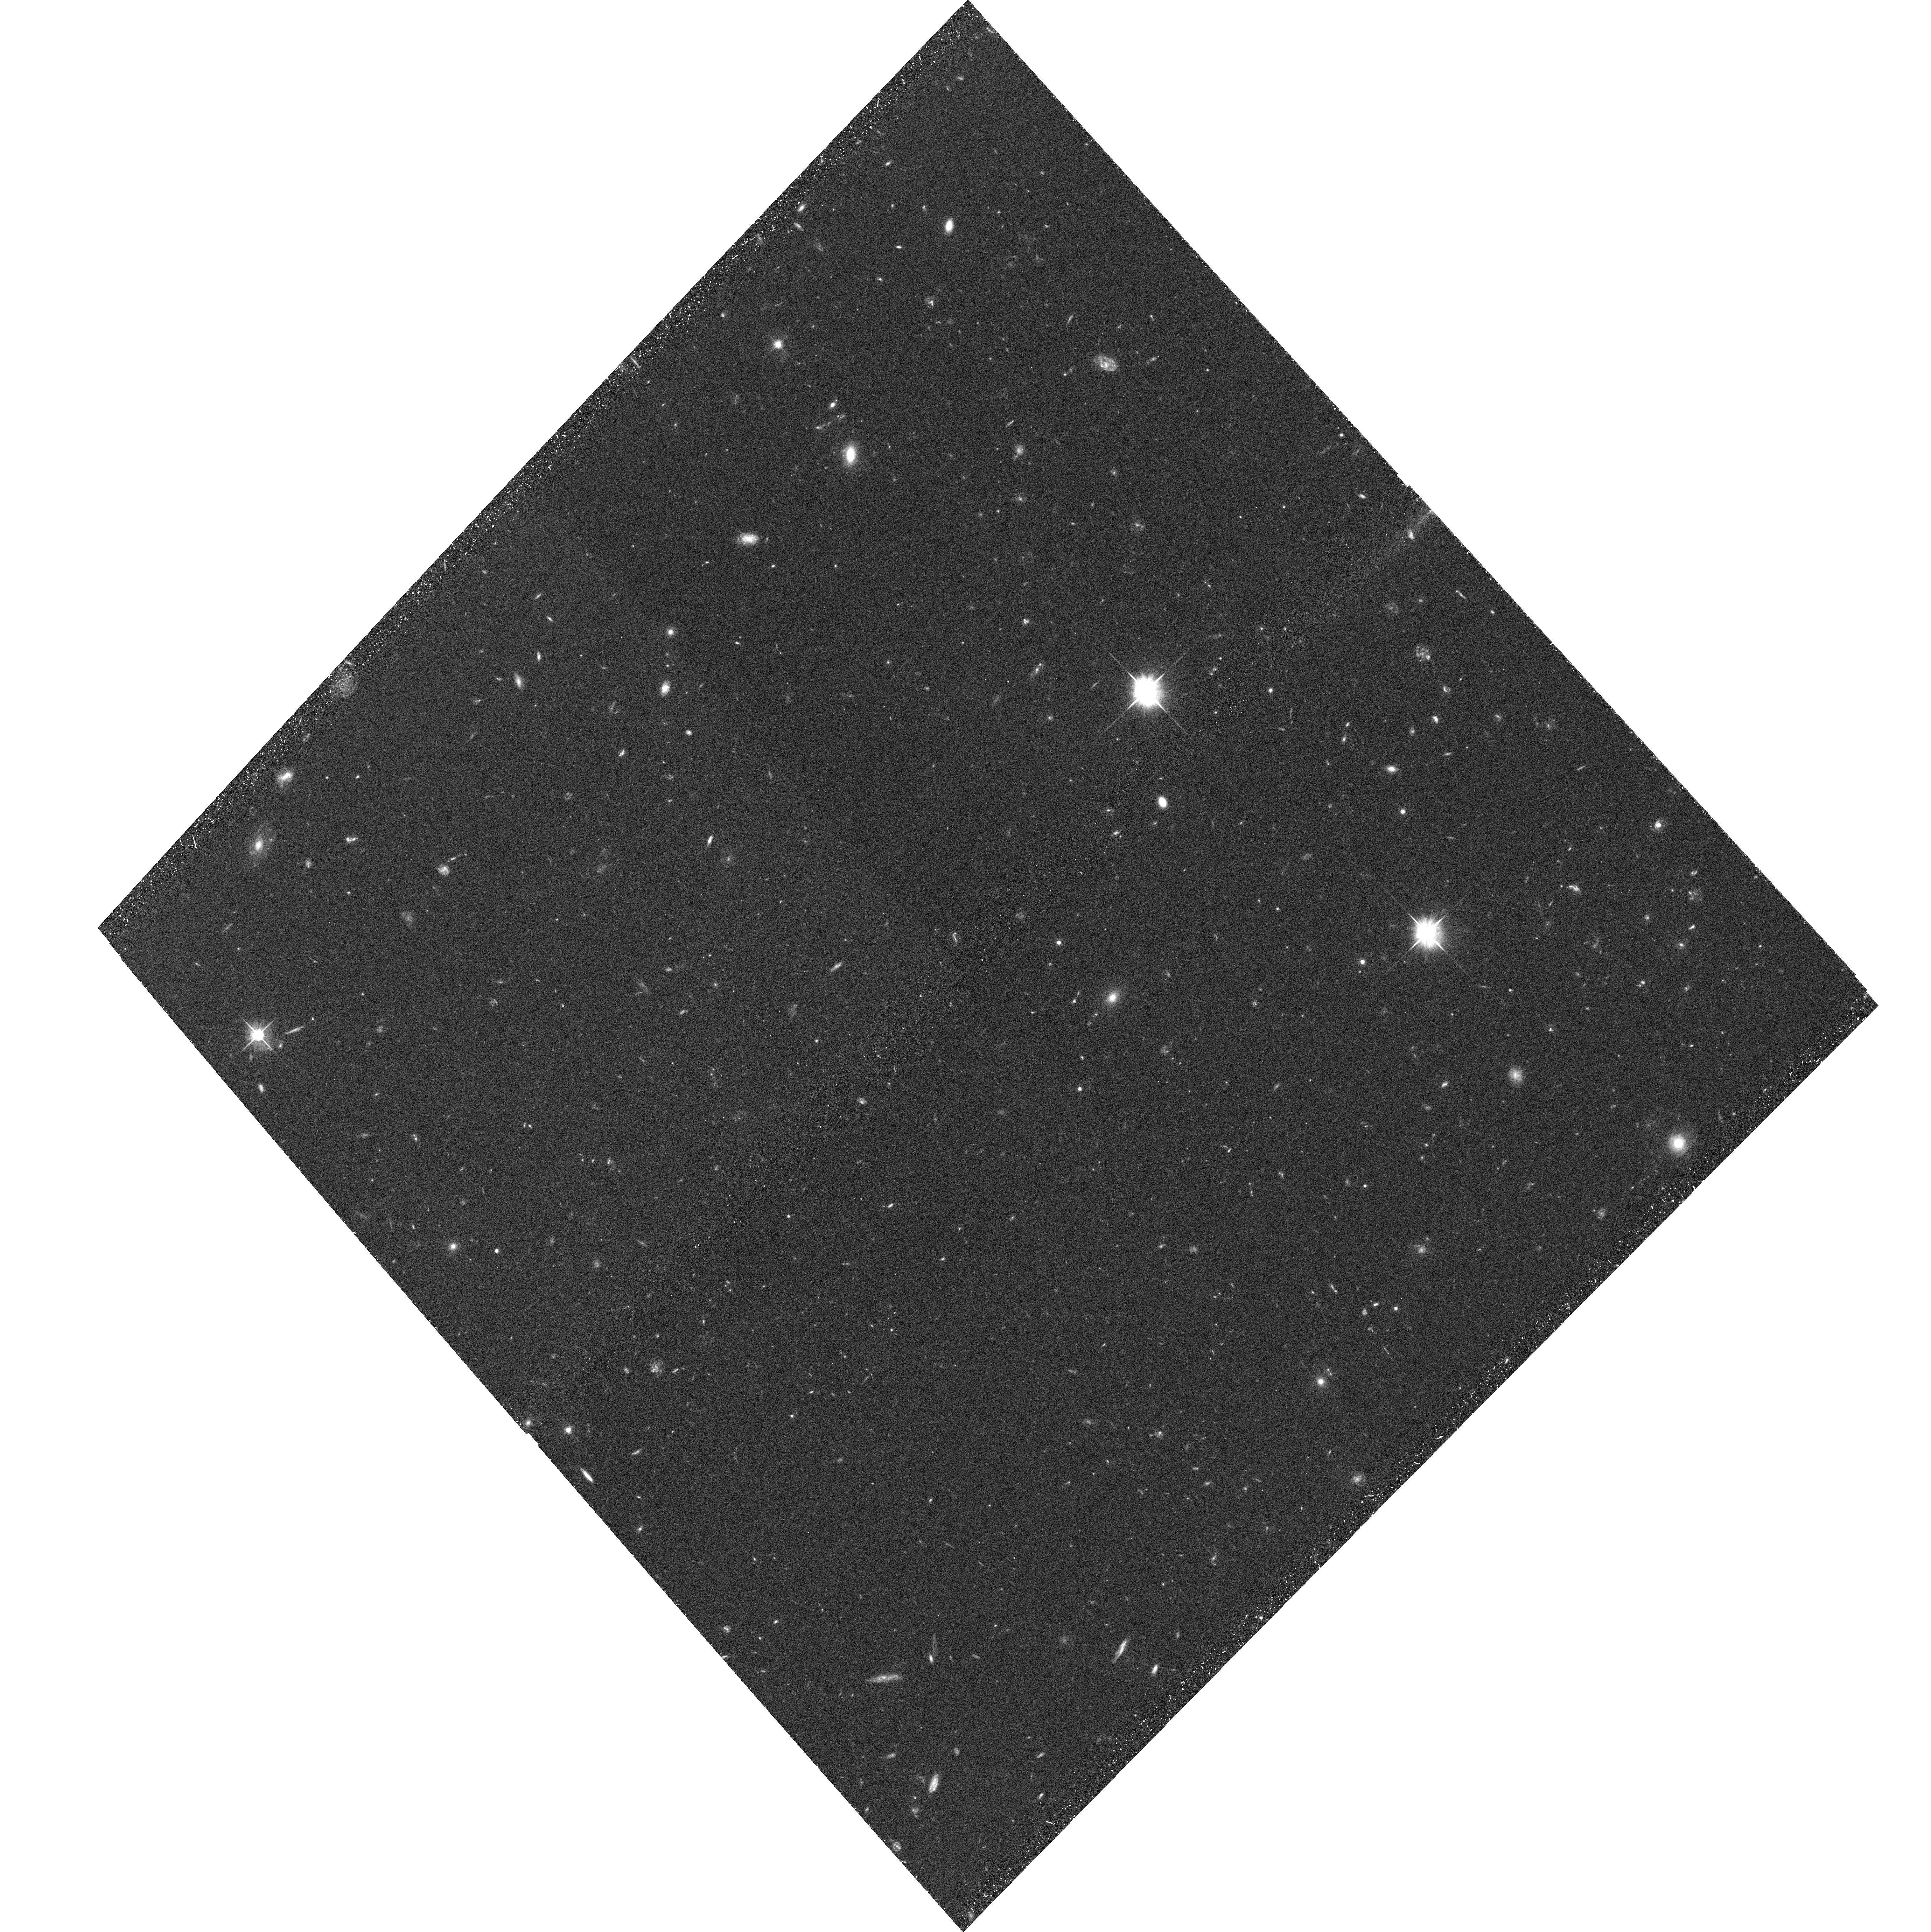
Target: GAL-CLUS-015245-135737-POS02
Instrument: ACS/WFC
Filter: F606W
Exposure: 37 min
Observation ID: hst_10326_02_acs_wfc_f606w_j90y02

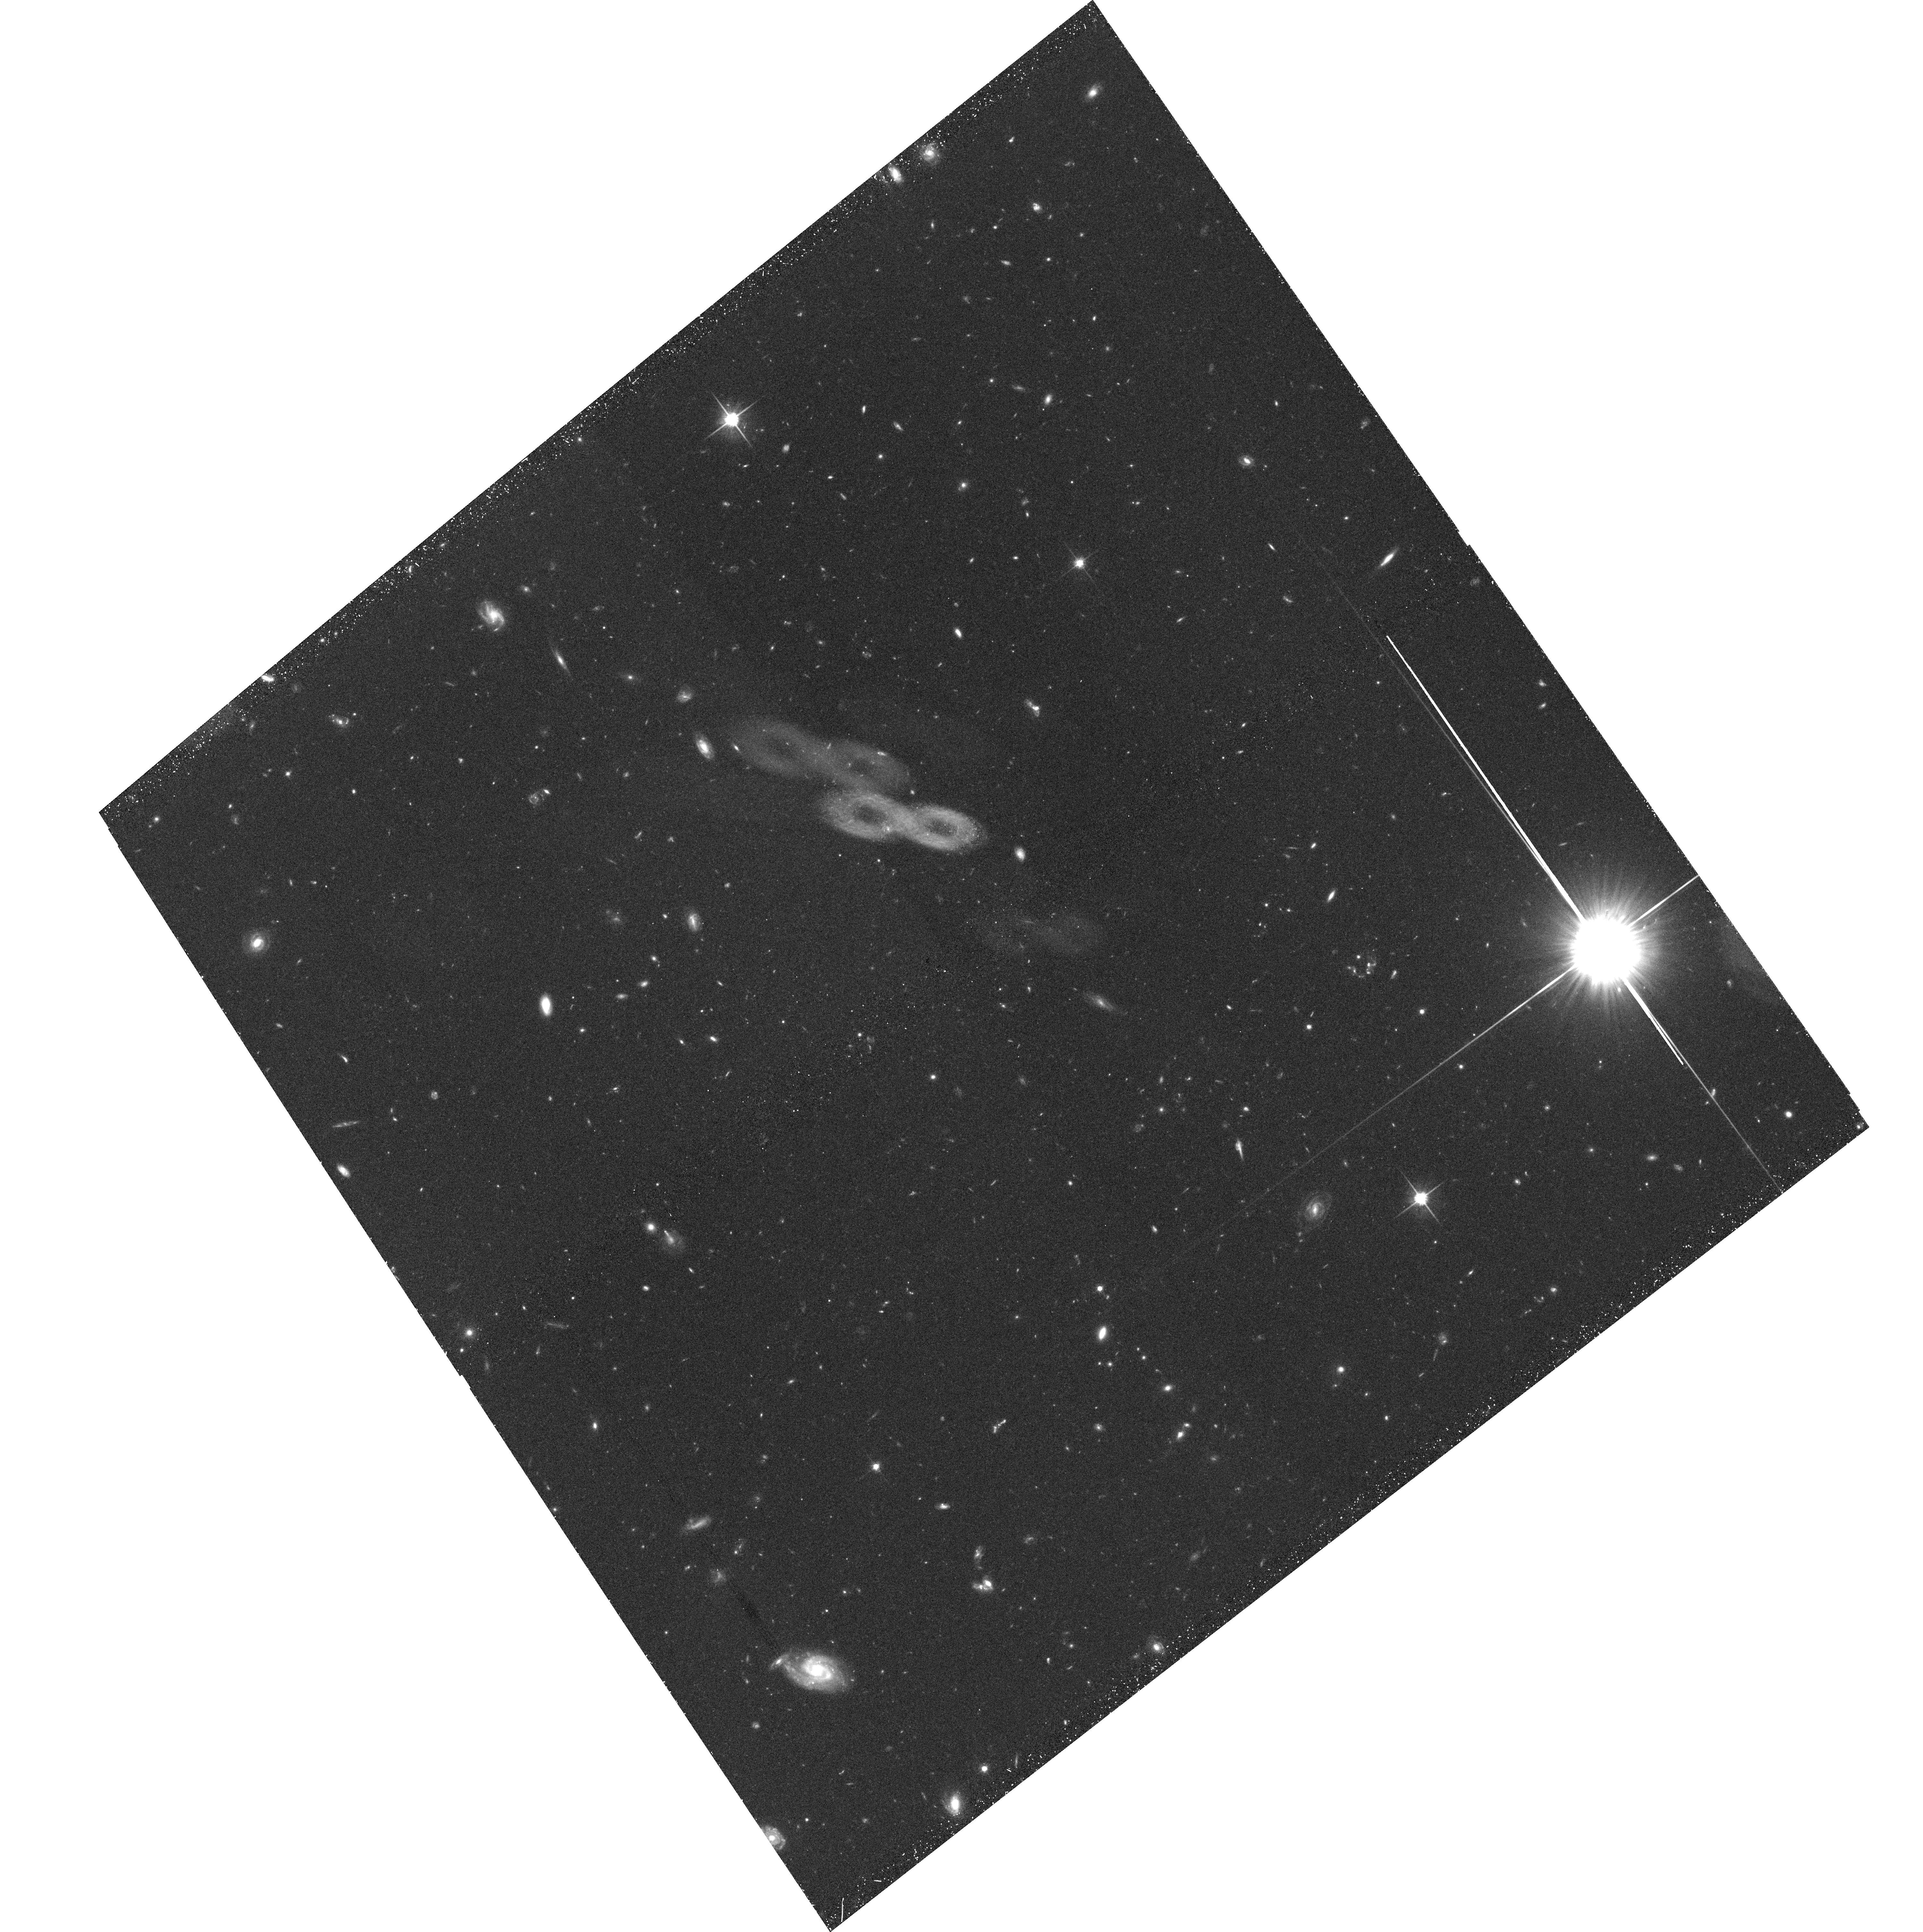
Target: GAL-CLUS-015245-135737-POS06
Instrument: ACS/WFC
Filter: F814W
Exposure: 38 min
Observation ID: hst_10326_06_acs_wfc_f814w_j90y06

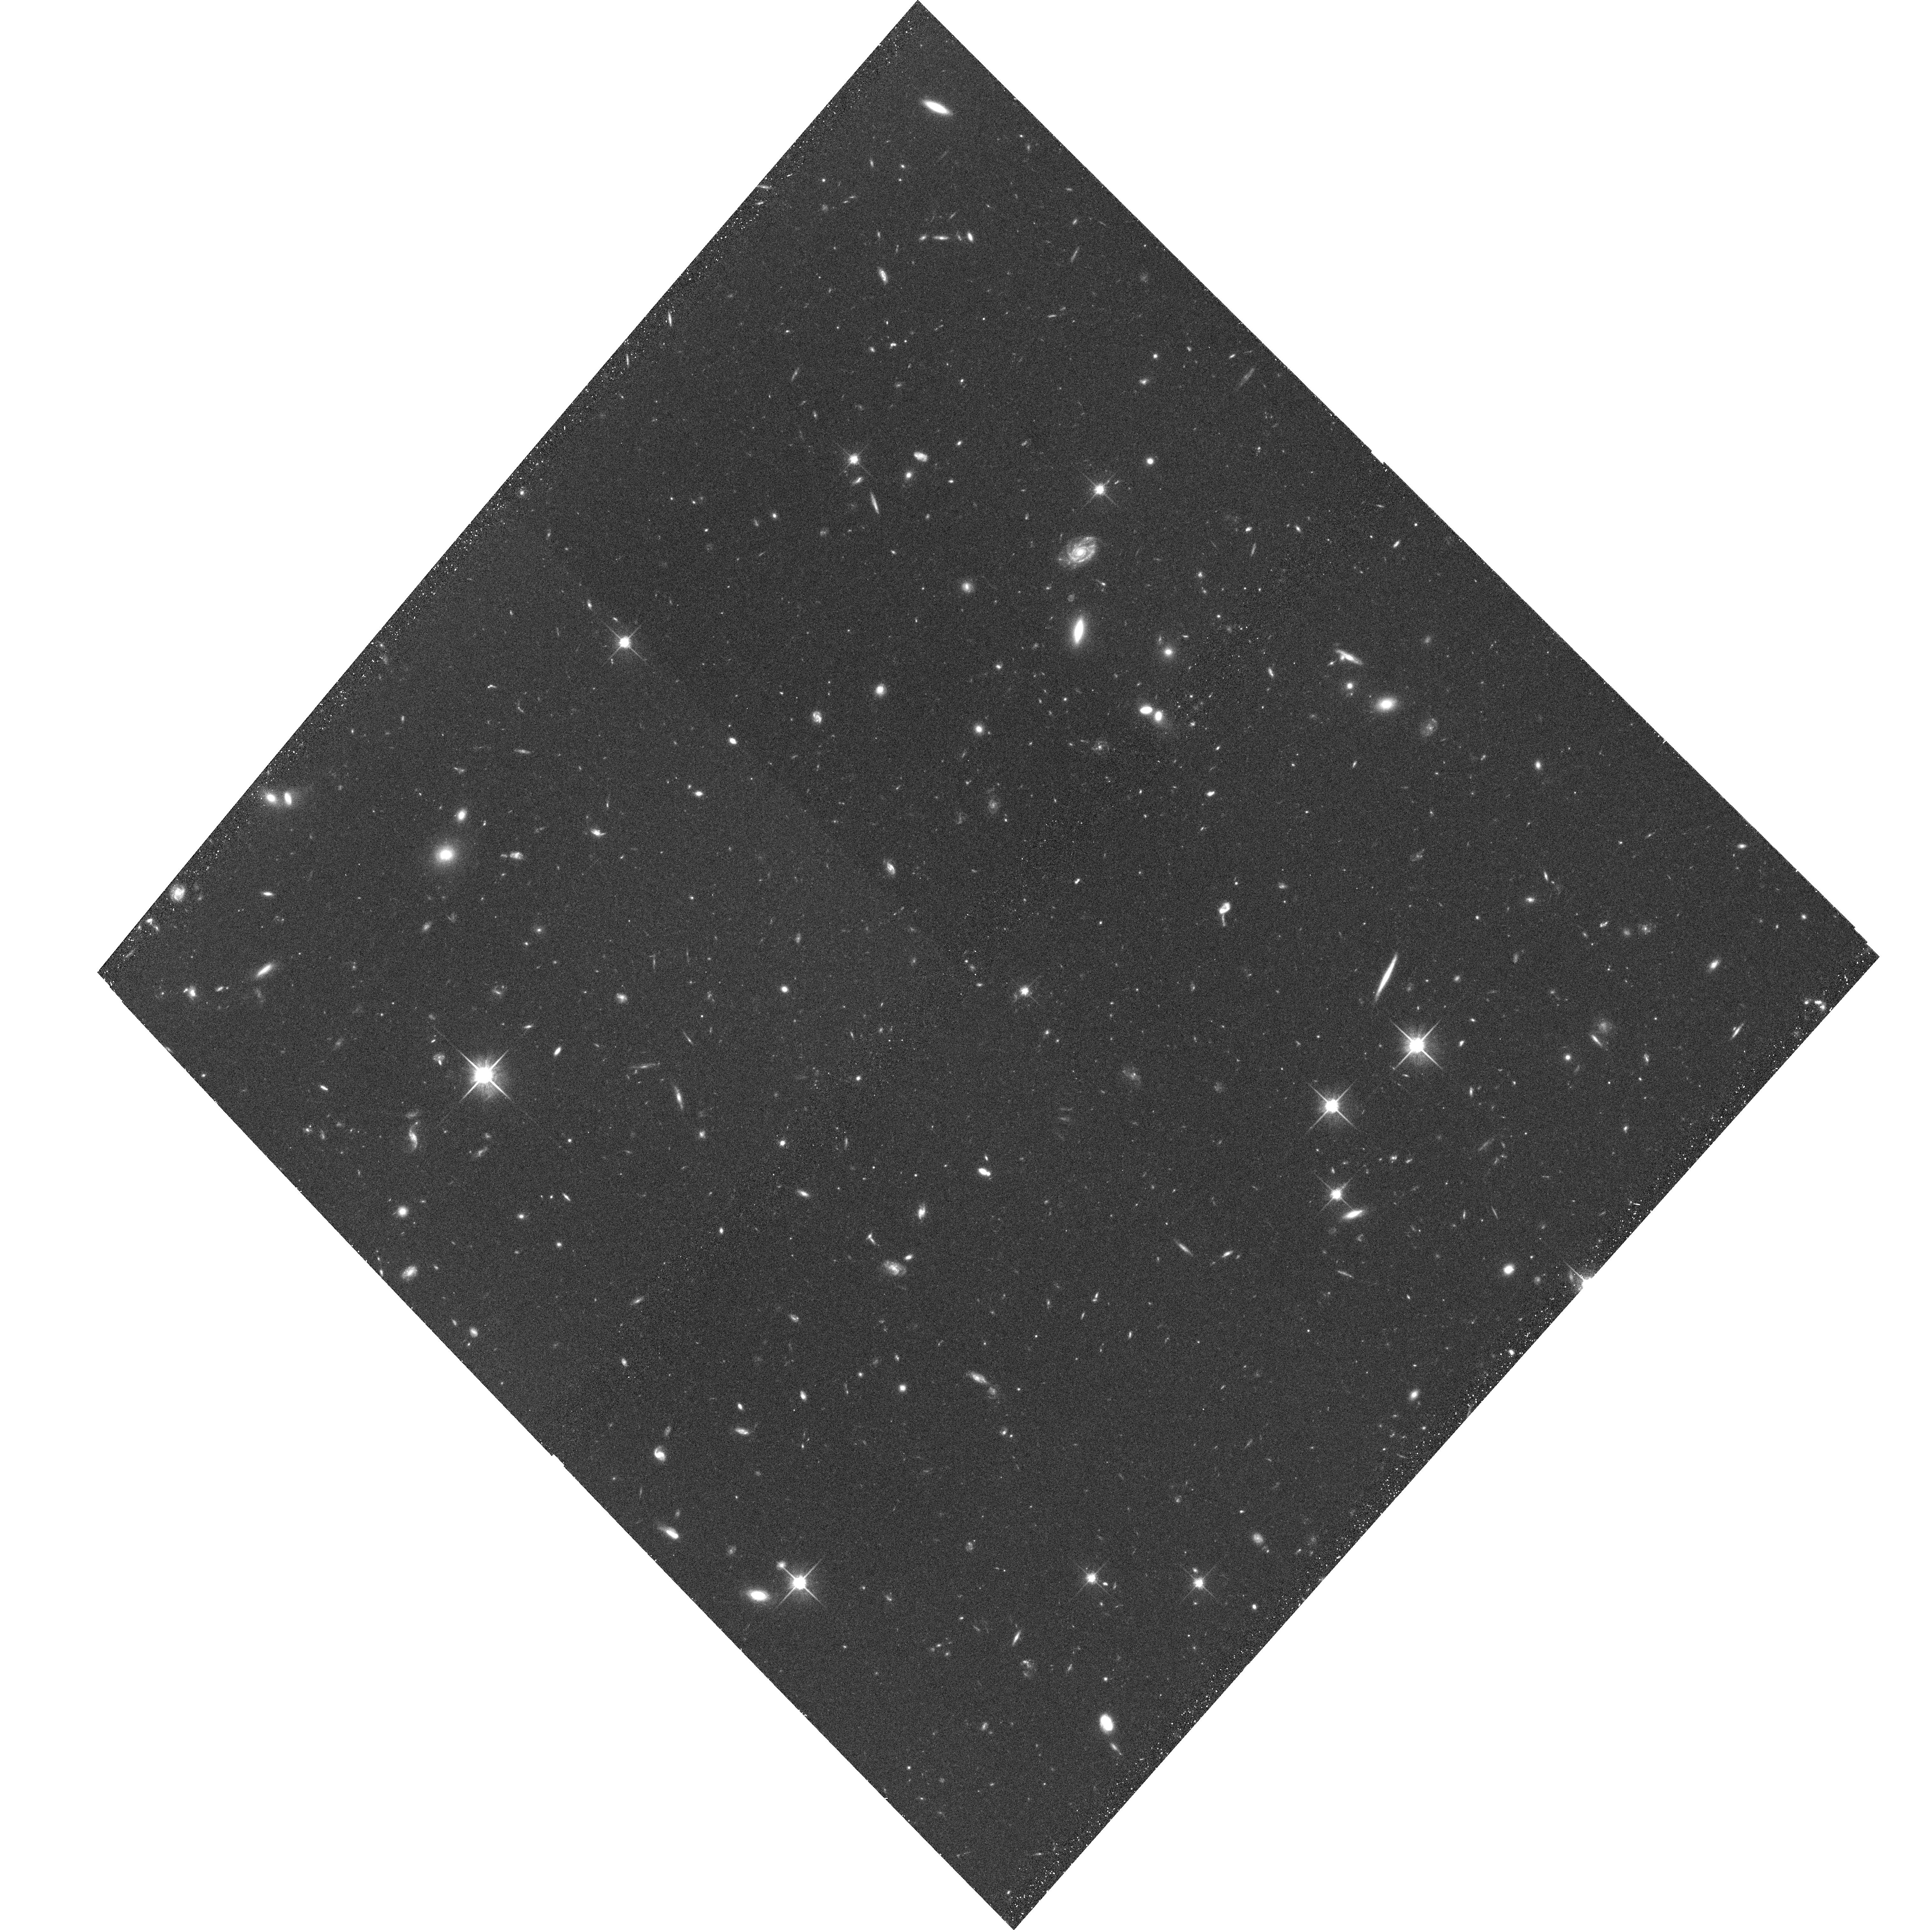
Target: GAL-CLUS-015245-135737-POS07
Instrument: ACS/WFC
Filter: F814W
Exposure: 38 min
Observation ID: hst_10326_07_acs_wfc_f814w_j90y07

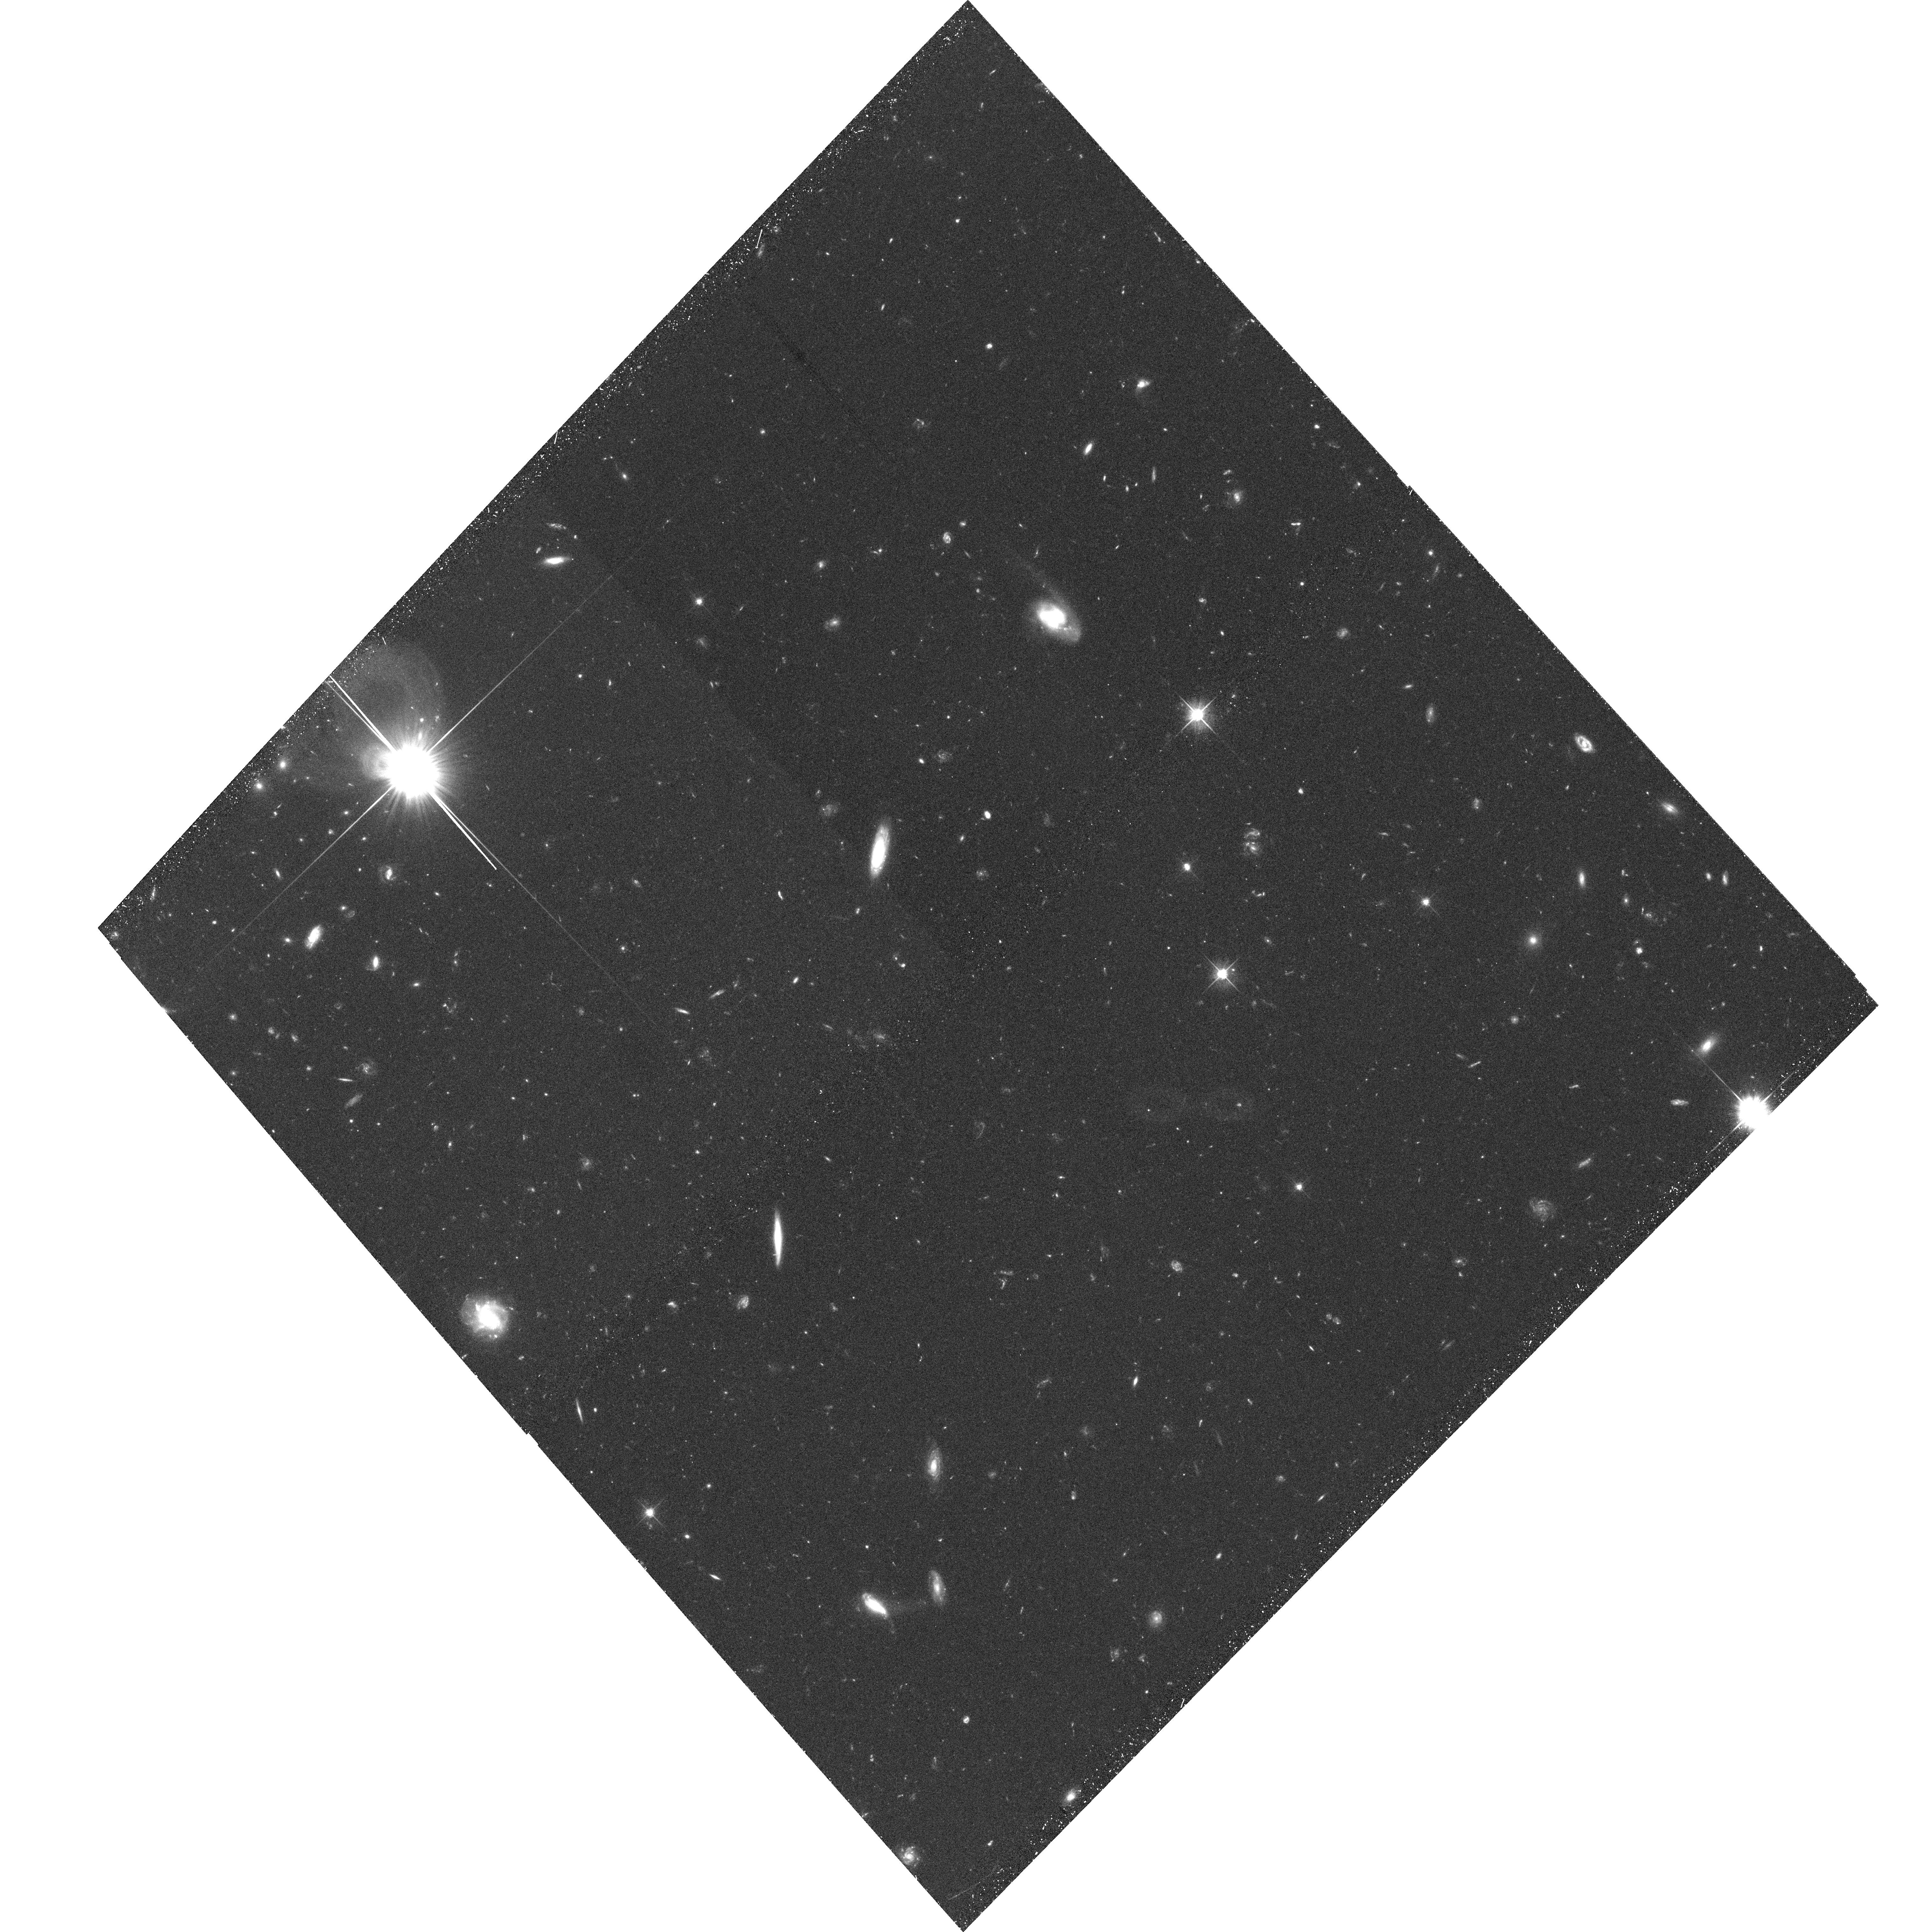
Target: GAL-CLUS-015245-135737-POS04
Instrument: ACS/WFC
Filter: F606W
Exposure: 37 min
Observation ID: hst_10326_04_acs_wfc_f606w_j90y04

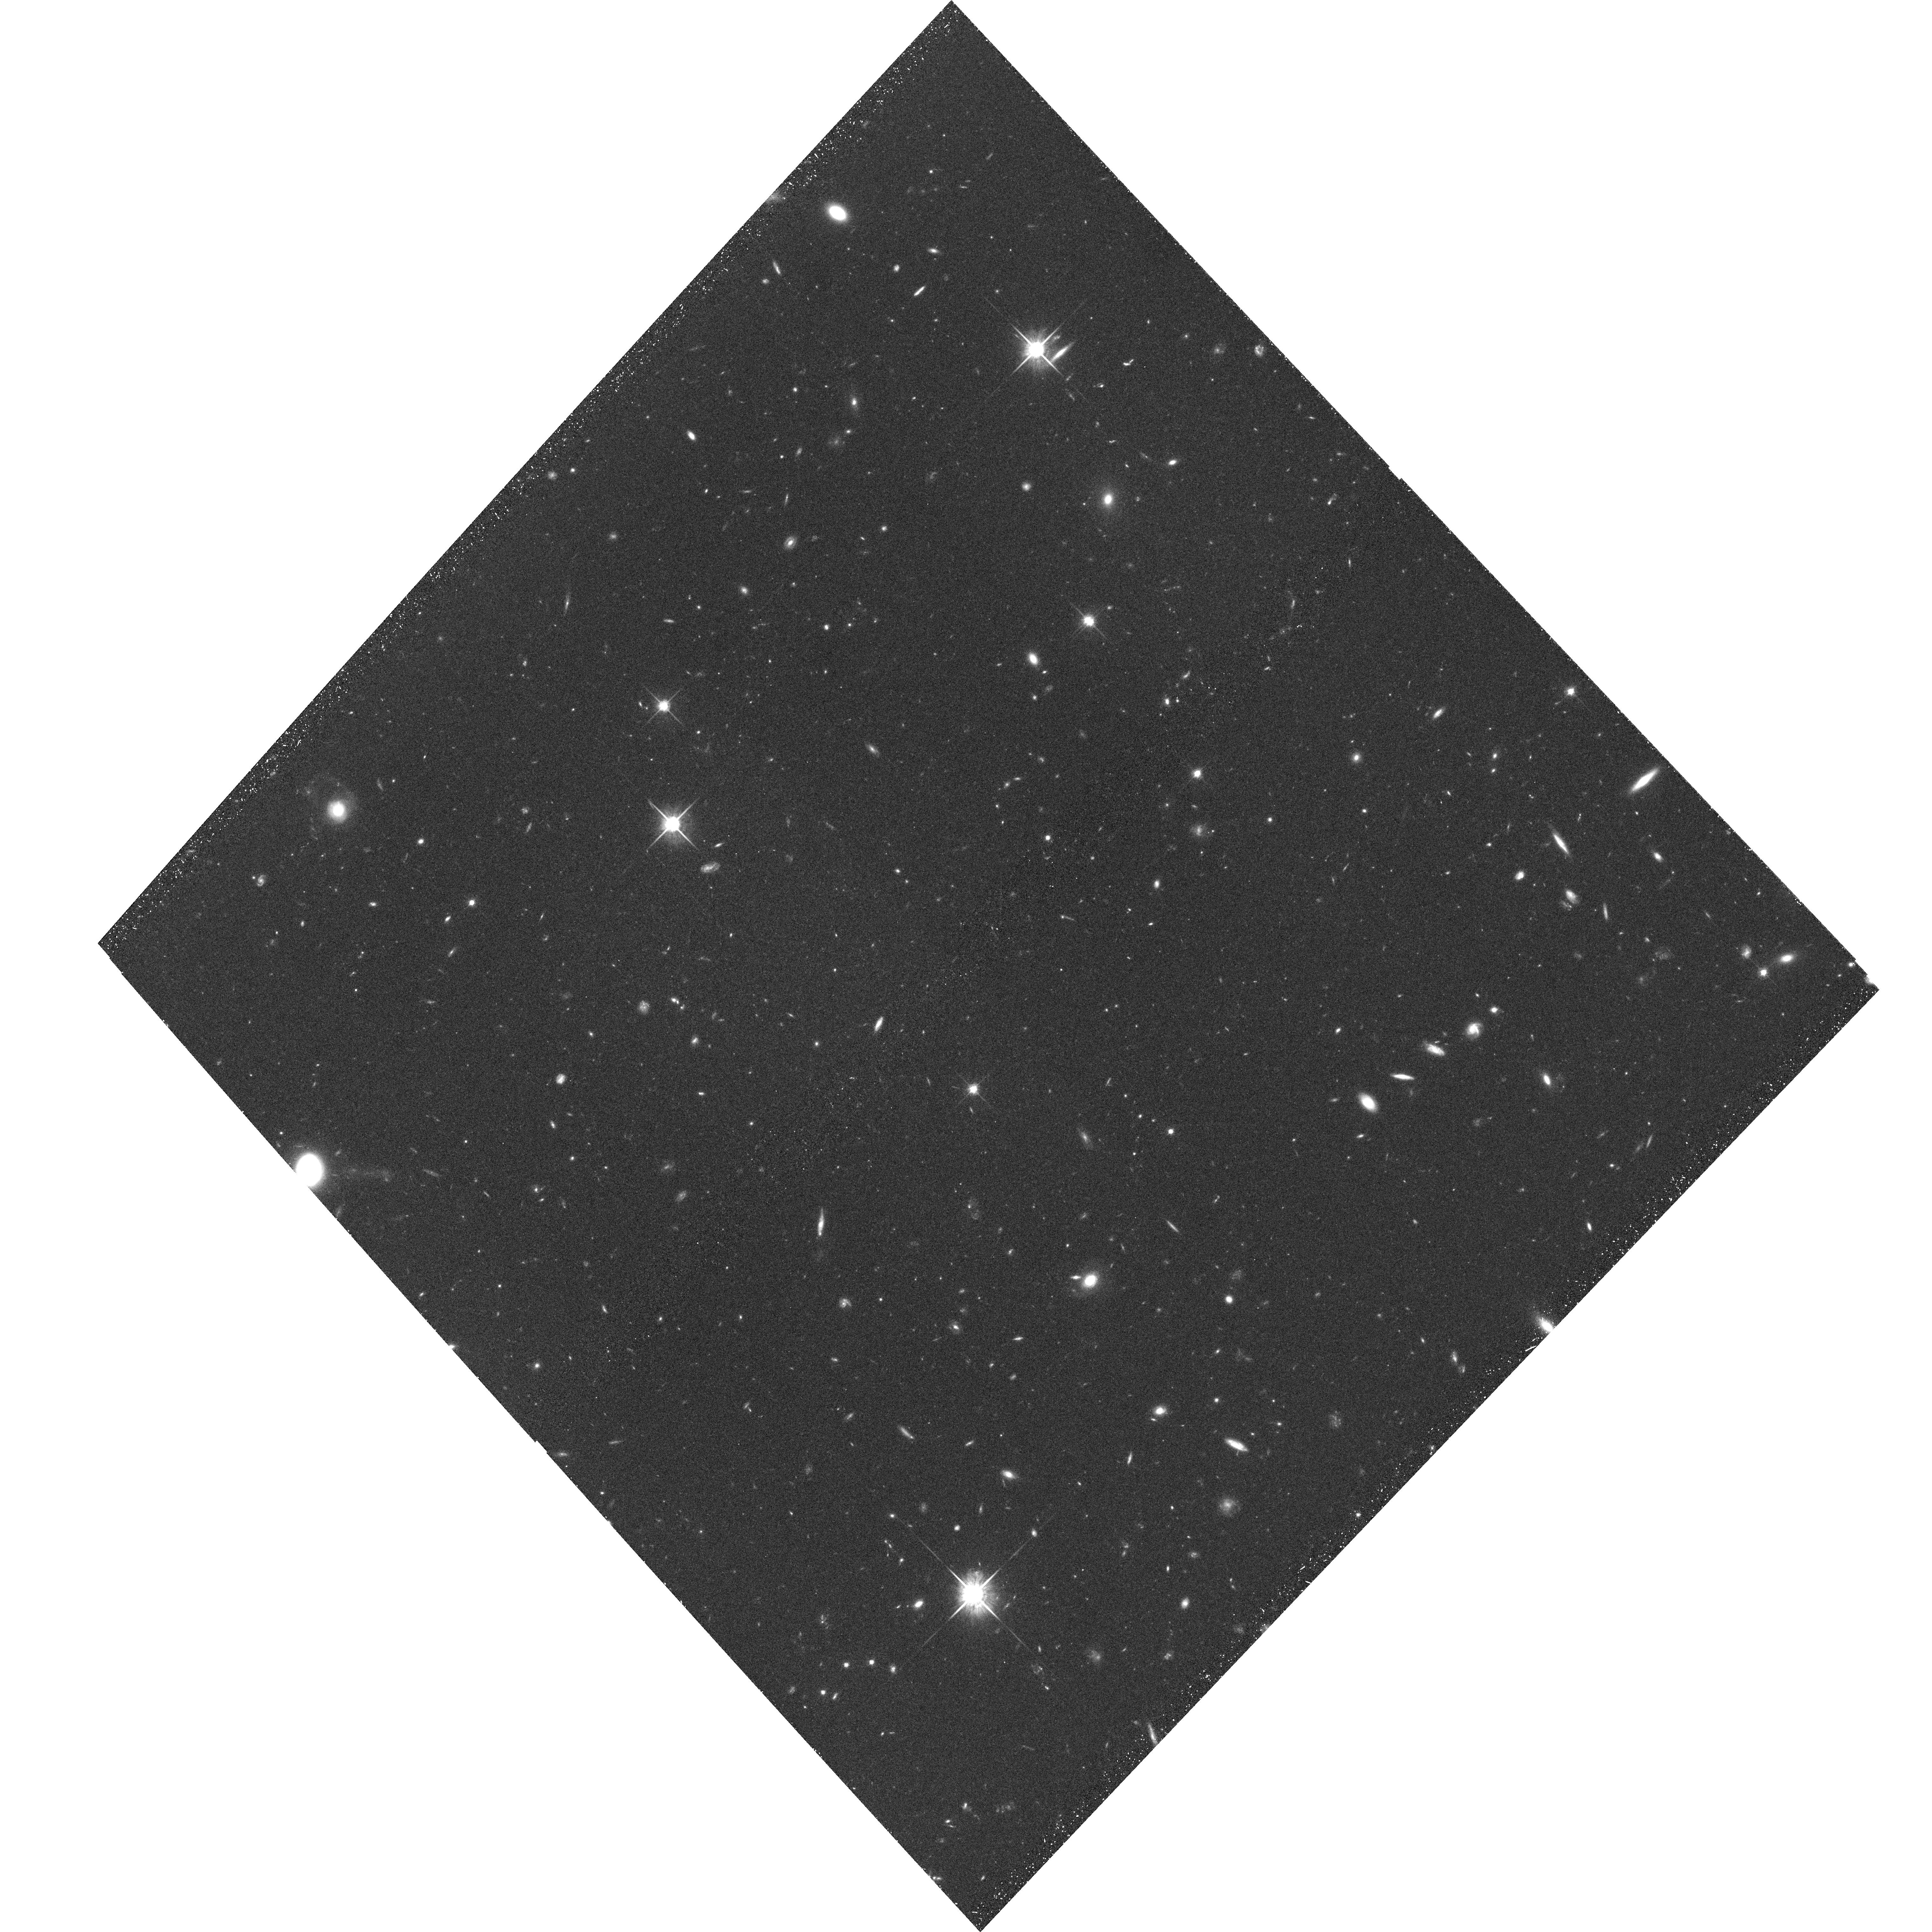
Target: GAL-CLUS-015245-135737-POS05
Instrument: ACS/WFC
Filter: F814W
Exposure: 38 min
Observation ID: hst_10326_05_acs_wfc_f814w_j90y05

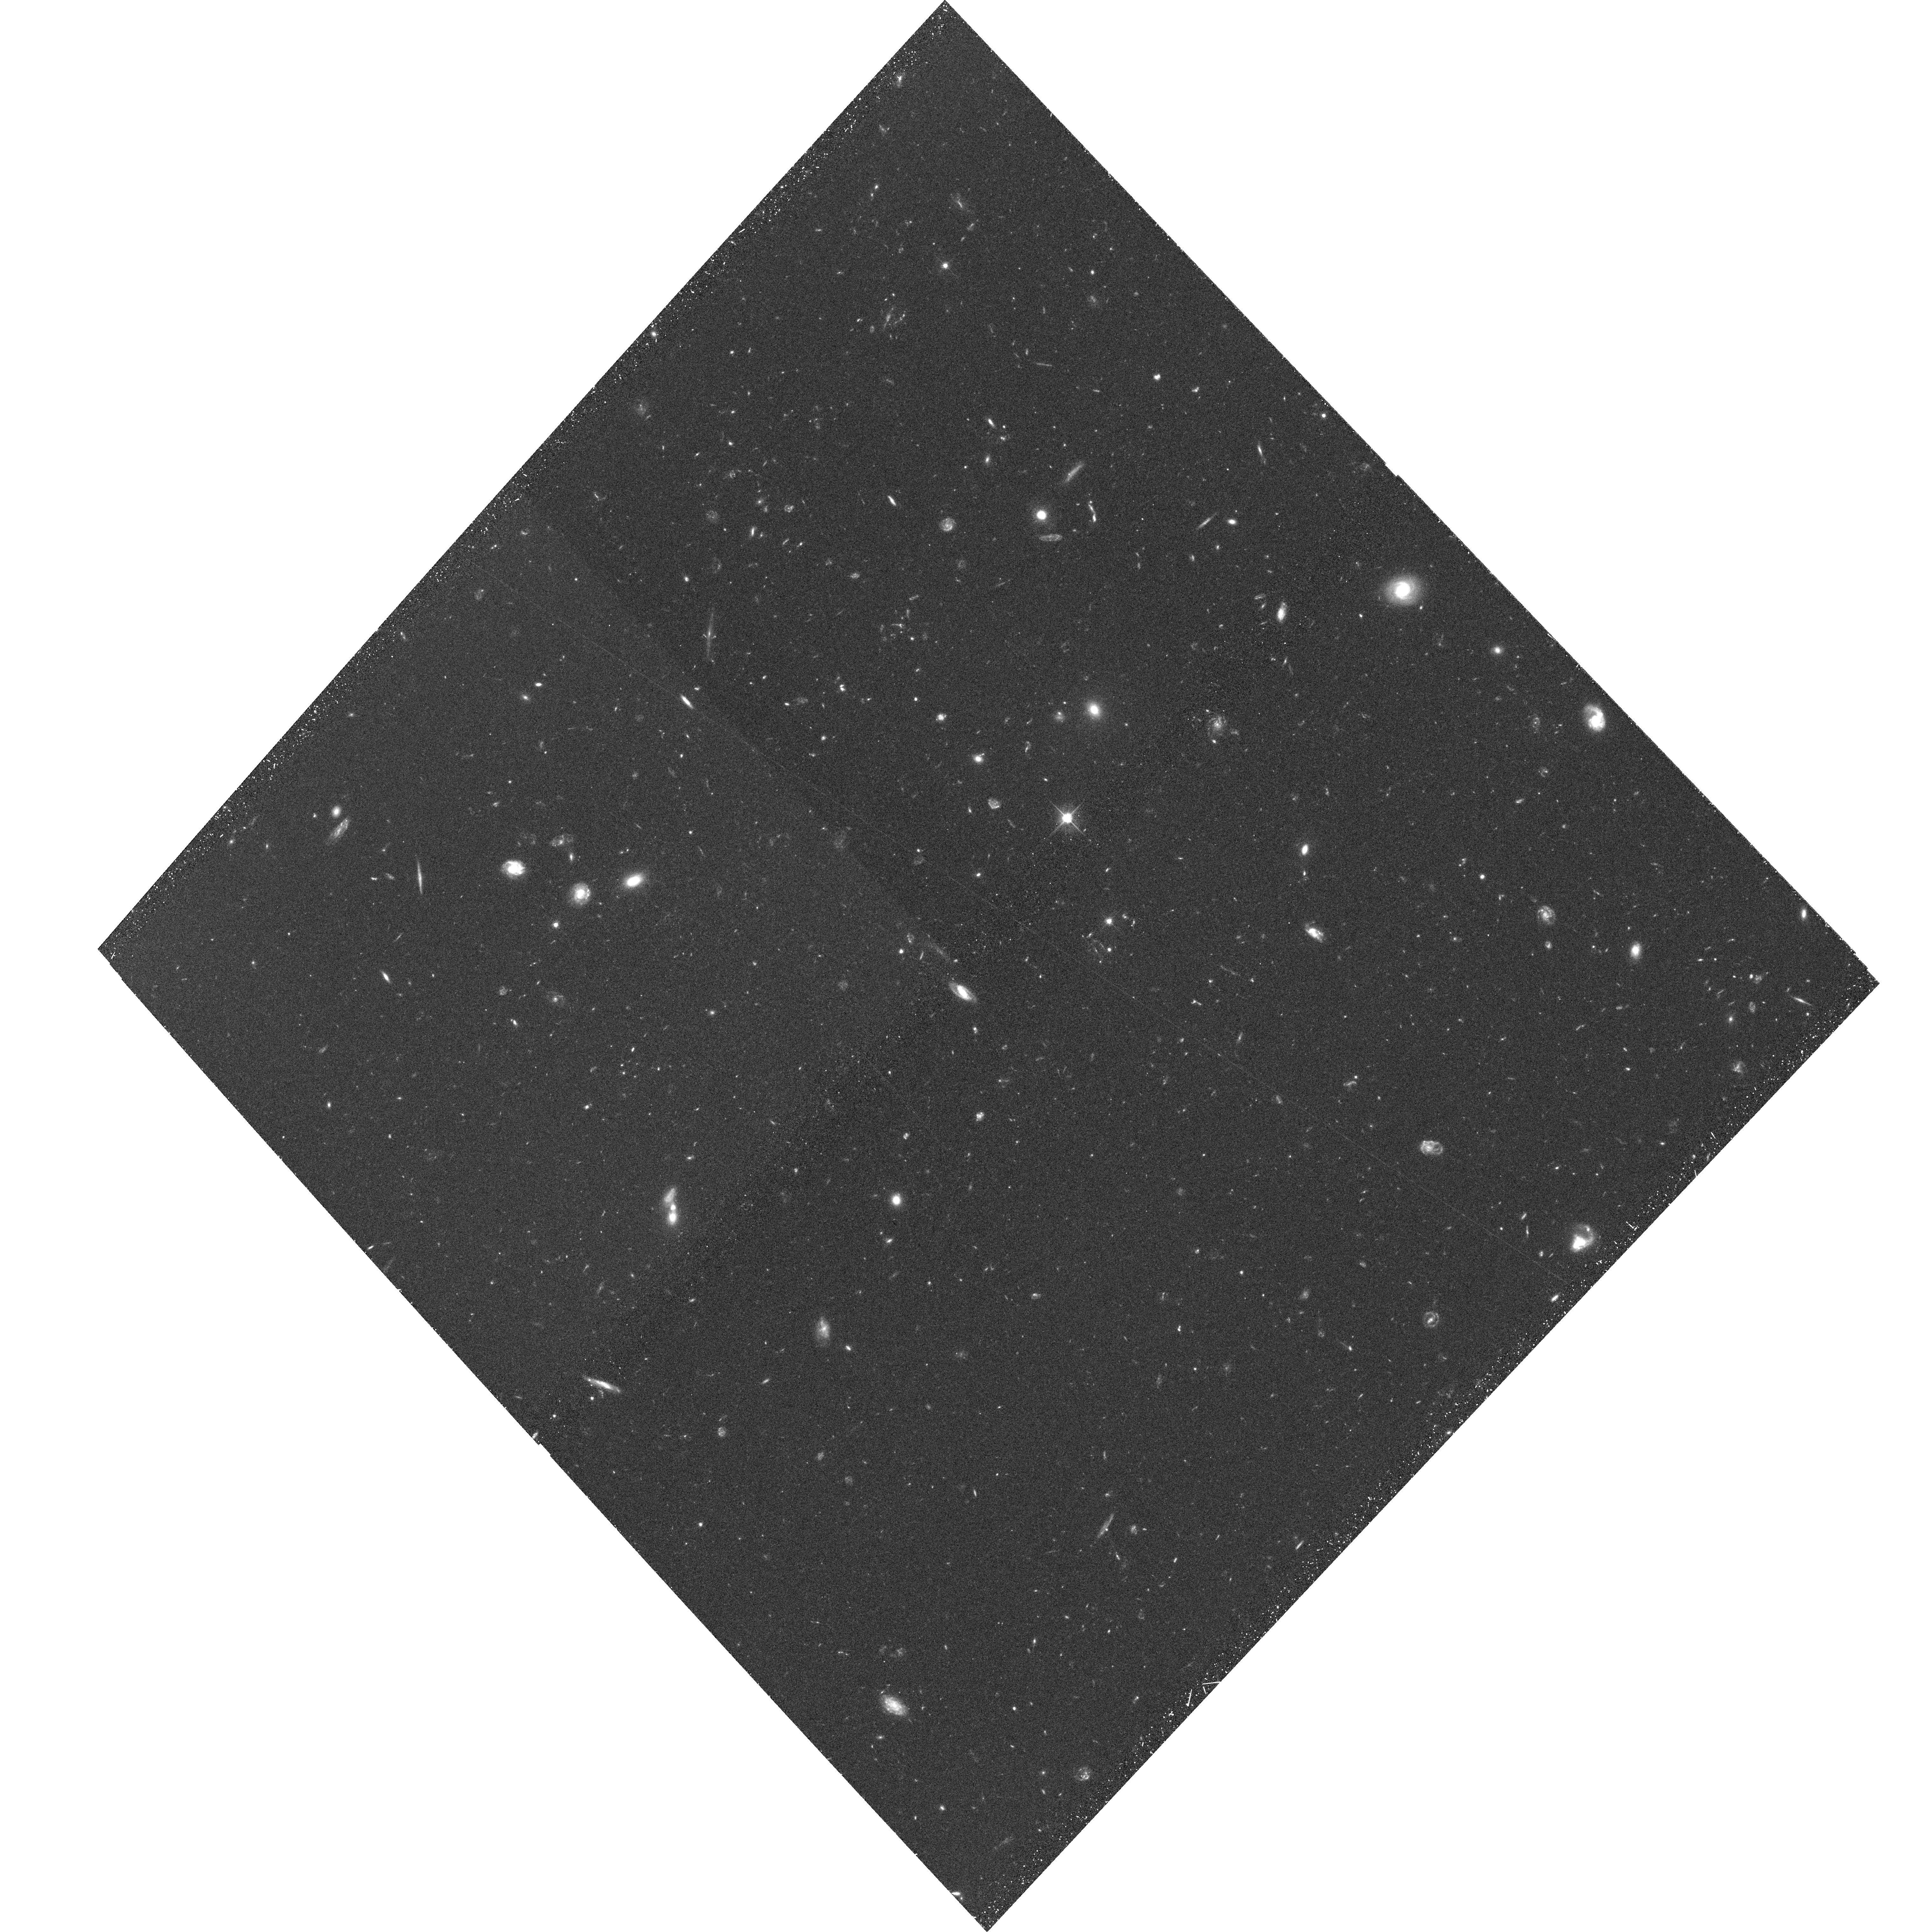
Target: GAL-CLUS-015245-135737-POS08
Instrument: ACS/WFC
Filter: F606W
Exposure: 37 min
Observation ID: hst_10326_08_acs_wfc_f606w_j90y08

The Morphological, Photometric, and Spectroscopic Properties of Intermediate Redshift Cluster Galaxies (PI: Ford, Holland)

We will use the ACS/WFC to image 8 fields in the outskirts of the kT=5.8keV, X-ray cluster RX J0152-13 at z=0.83, for which we obtained imaging in four central fields during Cycle 11. The resulting wide-field mosaic of RX J0152-13 will enable direct study of the population of galaxies falling into this cluster and will provide a much needed comparison to our on-going wide-field study of the more massive, 10.5keV cluster MS1054-03 at the same redshift. Imaging RX J0152-13 to twice its viral radius enables us to: (1) trace the transformation of infalling field spirals into cluster early-types using, e.g., the morphology-density relation to large radii and very low local densities; (2) determine the importance of galaxy-galaxy interactions, i.e., whether the frequency of such encounters in the infall region is as unexpectedly high as found in MS1054-03; and (3) study in detail the star-formation histories of the most recently accreted members via accurate colors and morphologies. A comparison of RX J0152-13 with MS1054-03 will also allow us to directly probe the dependence of galaxy evolution on cluster mass. Only by pairing the wide-field ACS mosaic of RX J0152-13 with multi-object spectroscopy from the Magellan, Keck, and VLT telescopes can we test predictions from galaxy formation models, understand how field spirals evolve into early-type cluster members, and better constrain the formation of galaxies in general.